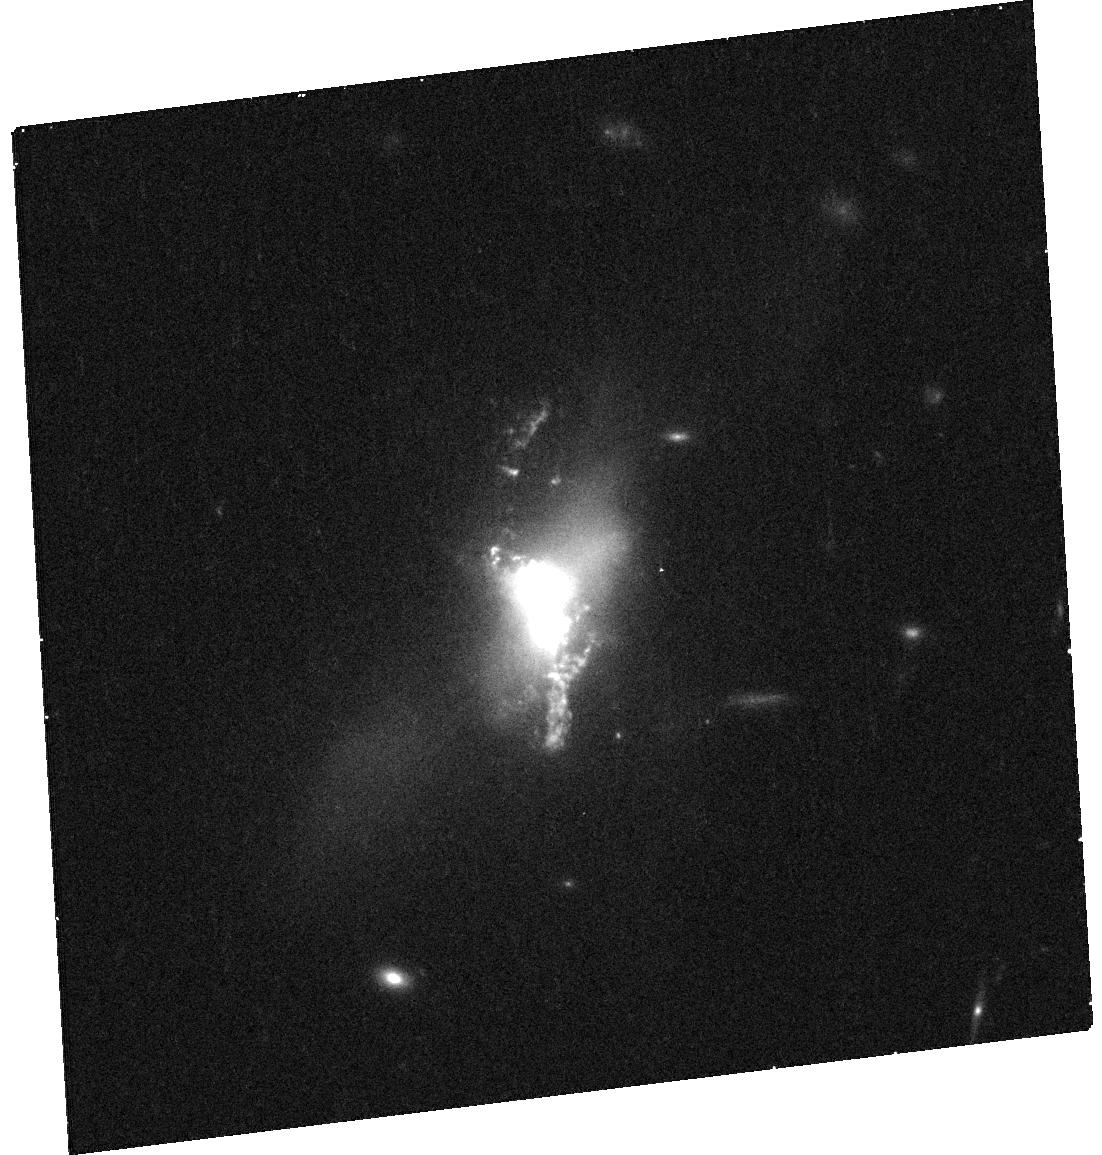
Target: SDSS-J135646.11+102609.1
Instrument: WFC3/UVIS
Filter: F814W
Exposure: 15 min
Observation ID: hst_12754_02_wfc3_uvis_f814w_ibwe02

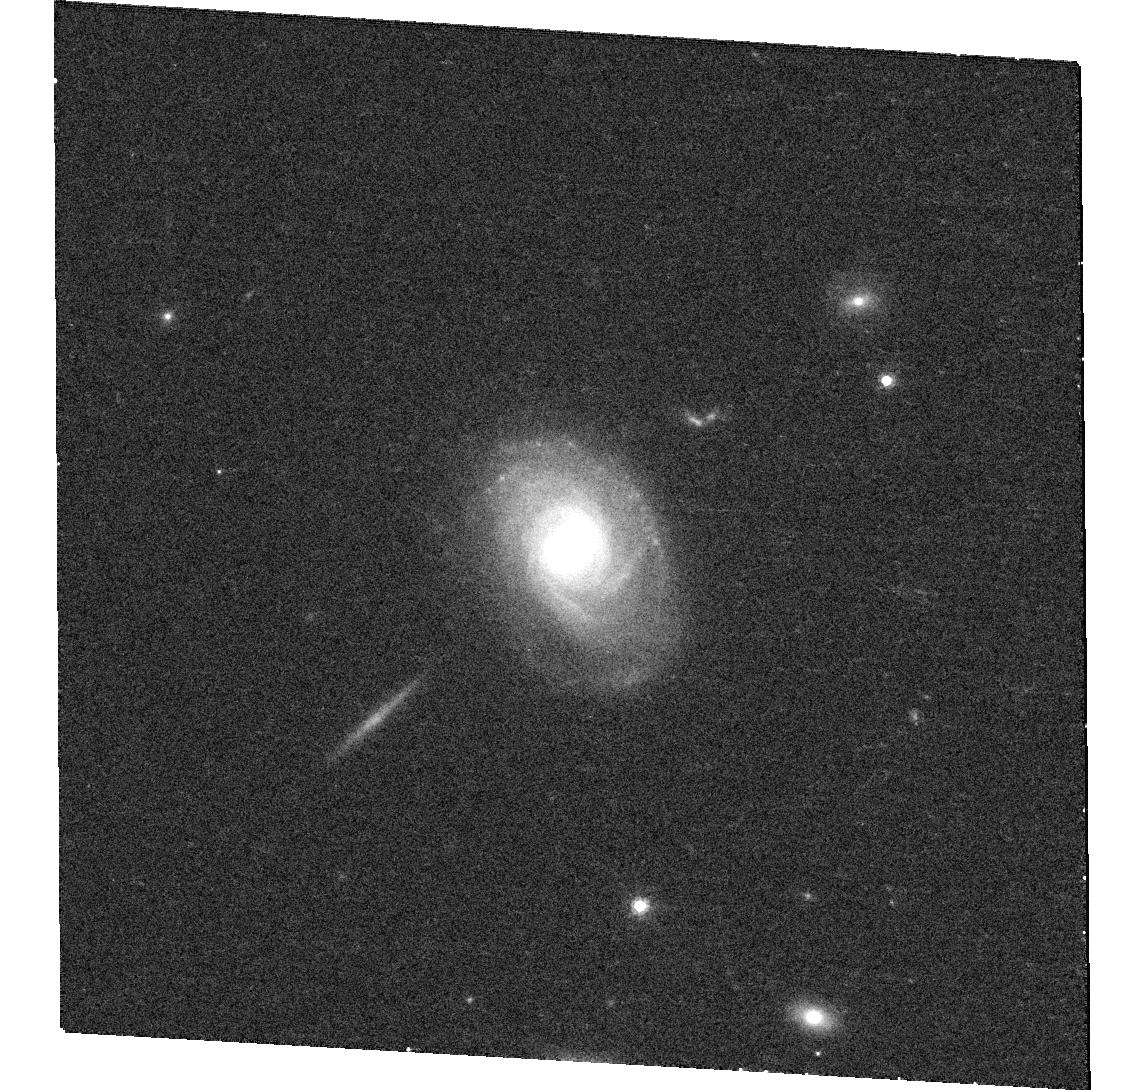
Target: SDSS-J014209.01-005050.0
Instrument: WFC3/UVIS
Filter: F814W
Exposure: 15 min
Observation ID: hst_12754_10_wfc3_uvis_f814w_ibwe10

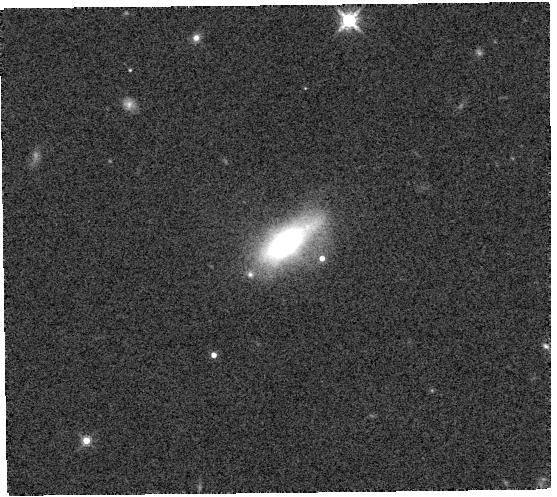
Target: SDSS-J100654.2+464717.2
Instrument: WFC3/IR
Filter: F160W
Exposure: 2 min
Observation ID: hst_12754_08_wfc3_ir_f160w_ibwe08

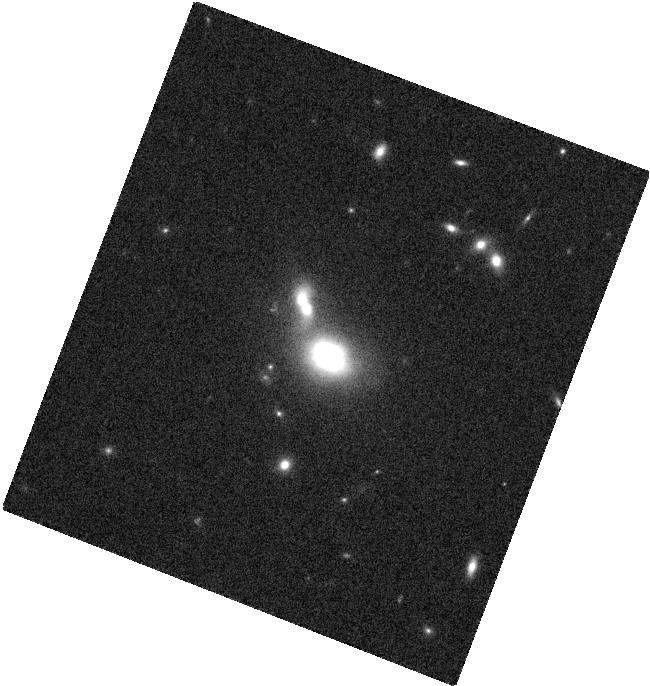
Target: SDSS-J123915.40+531414.6
Instrument: WFC3/IR
Filter: F160W
Exposure: 2 min
Observation ID: hst_12754_04_wfc3_ir_f160w_ibwe04

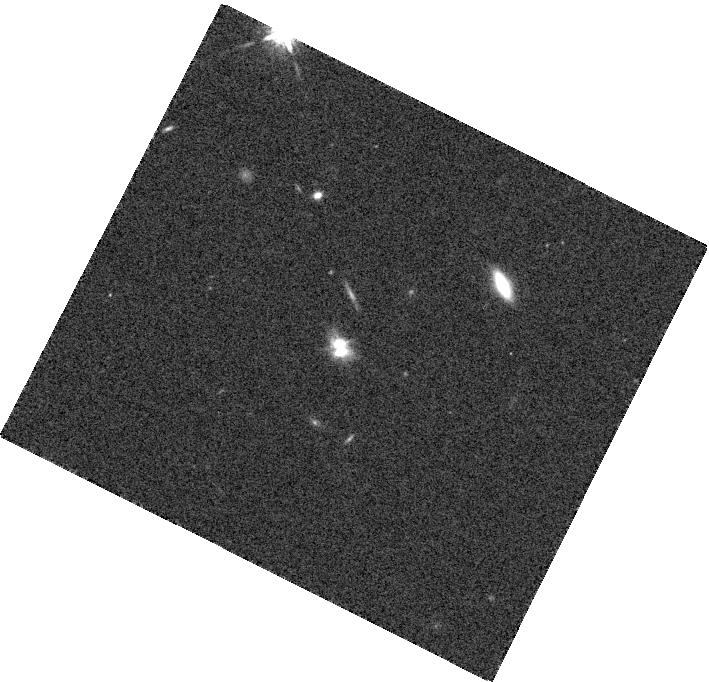
Target: SDSS-J095207.62+255257.2
Instrument: WFC3/IR
Filter: F160W
Exposure: 2 min
Observation ID: hst_12754_03_wfc3_ir_f160w_ibwe03

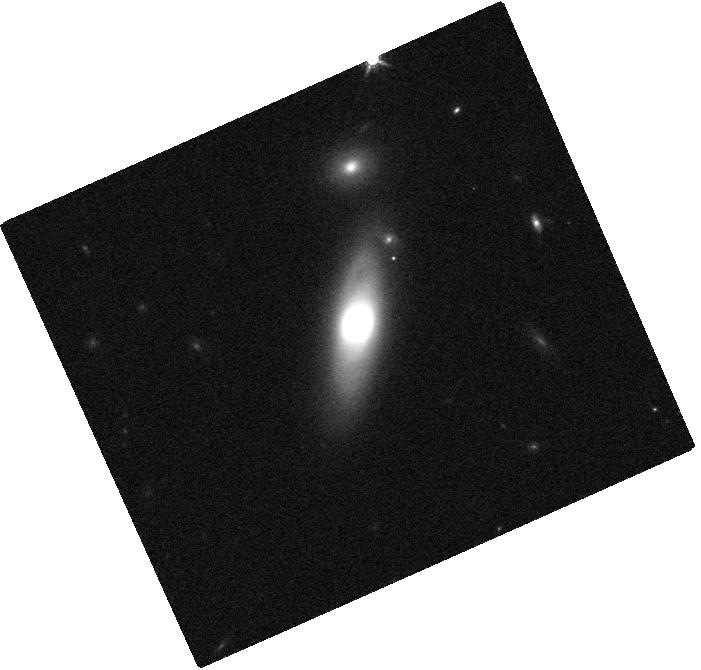
Target: SDSS-J144804.17+182537.9
Instrument: WFC3/IR
Filter: F160W
Exposure: 2 min
Observation ID: hst_12754_05_wfc3_ir_f160w_ibwe05

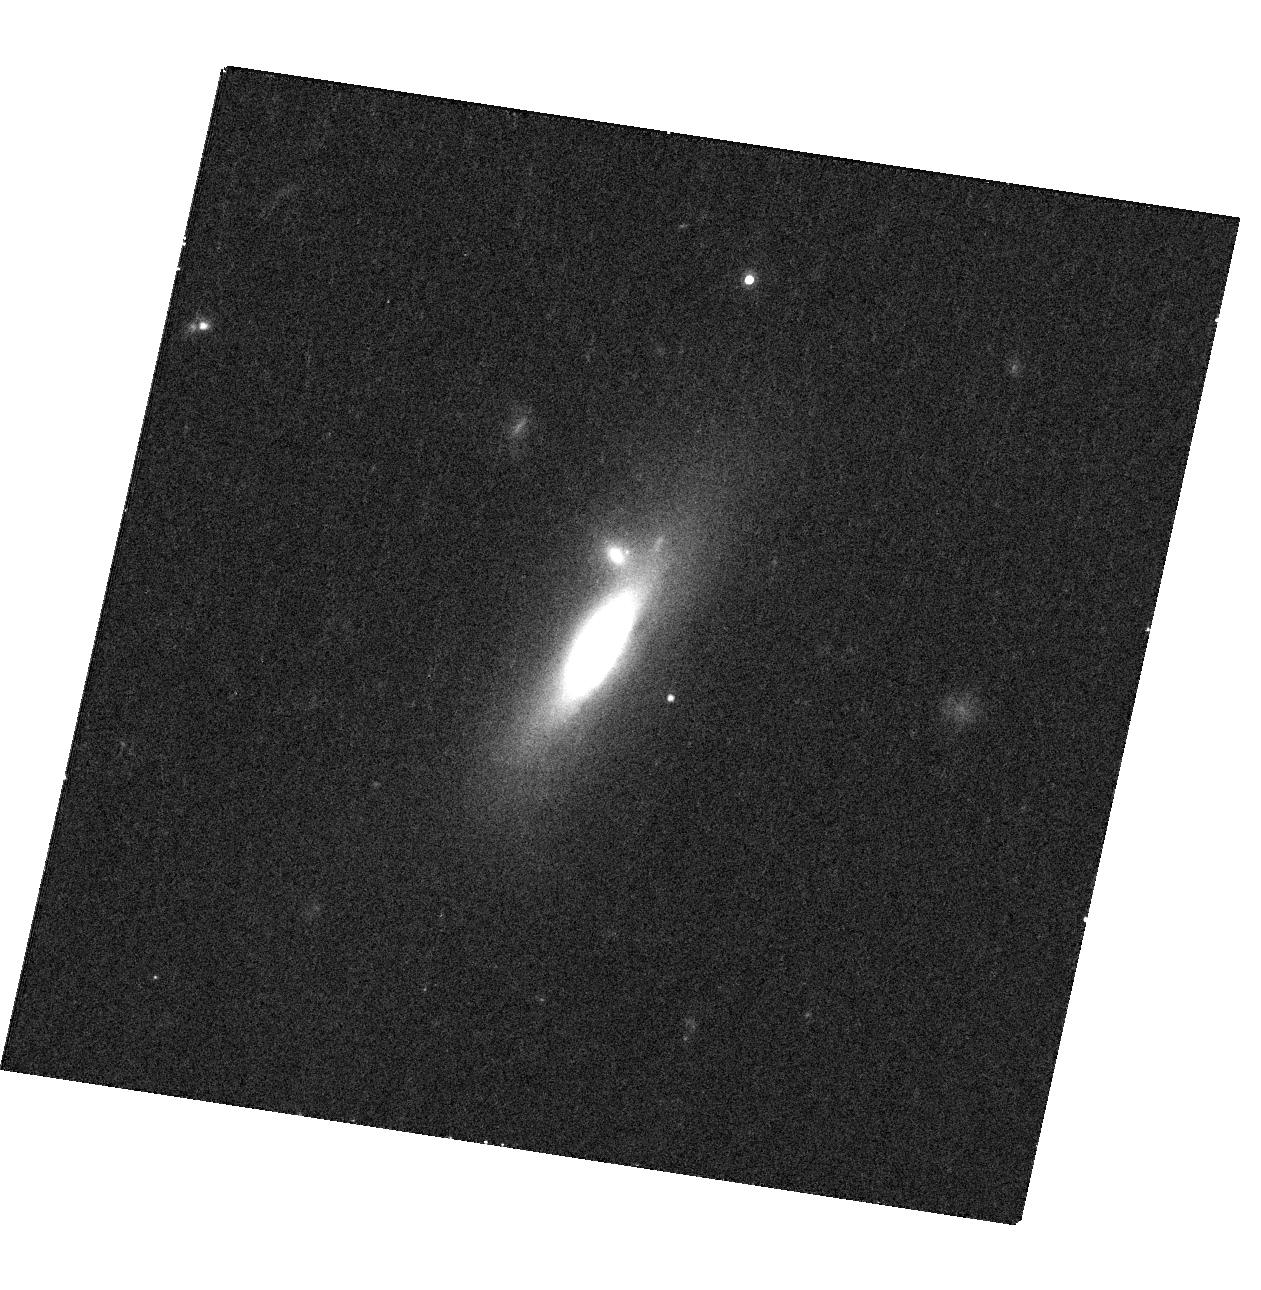
Target: SDSS-J112659.54+294442.8
Instrument: WFC3/UVIS
Filter: F814W
Exposure: 15 min
Observation ID: hst_12754_06_wfc3_uvis_f814w_ibwe06

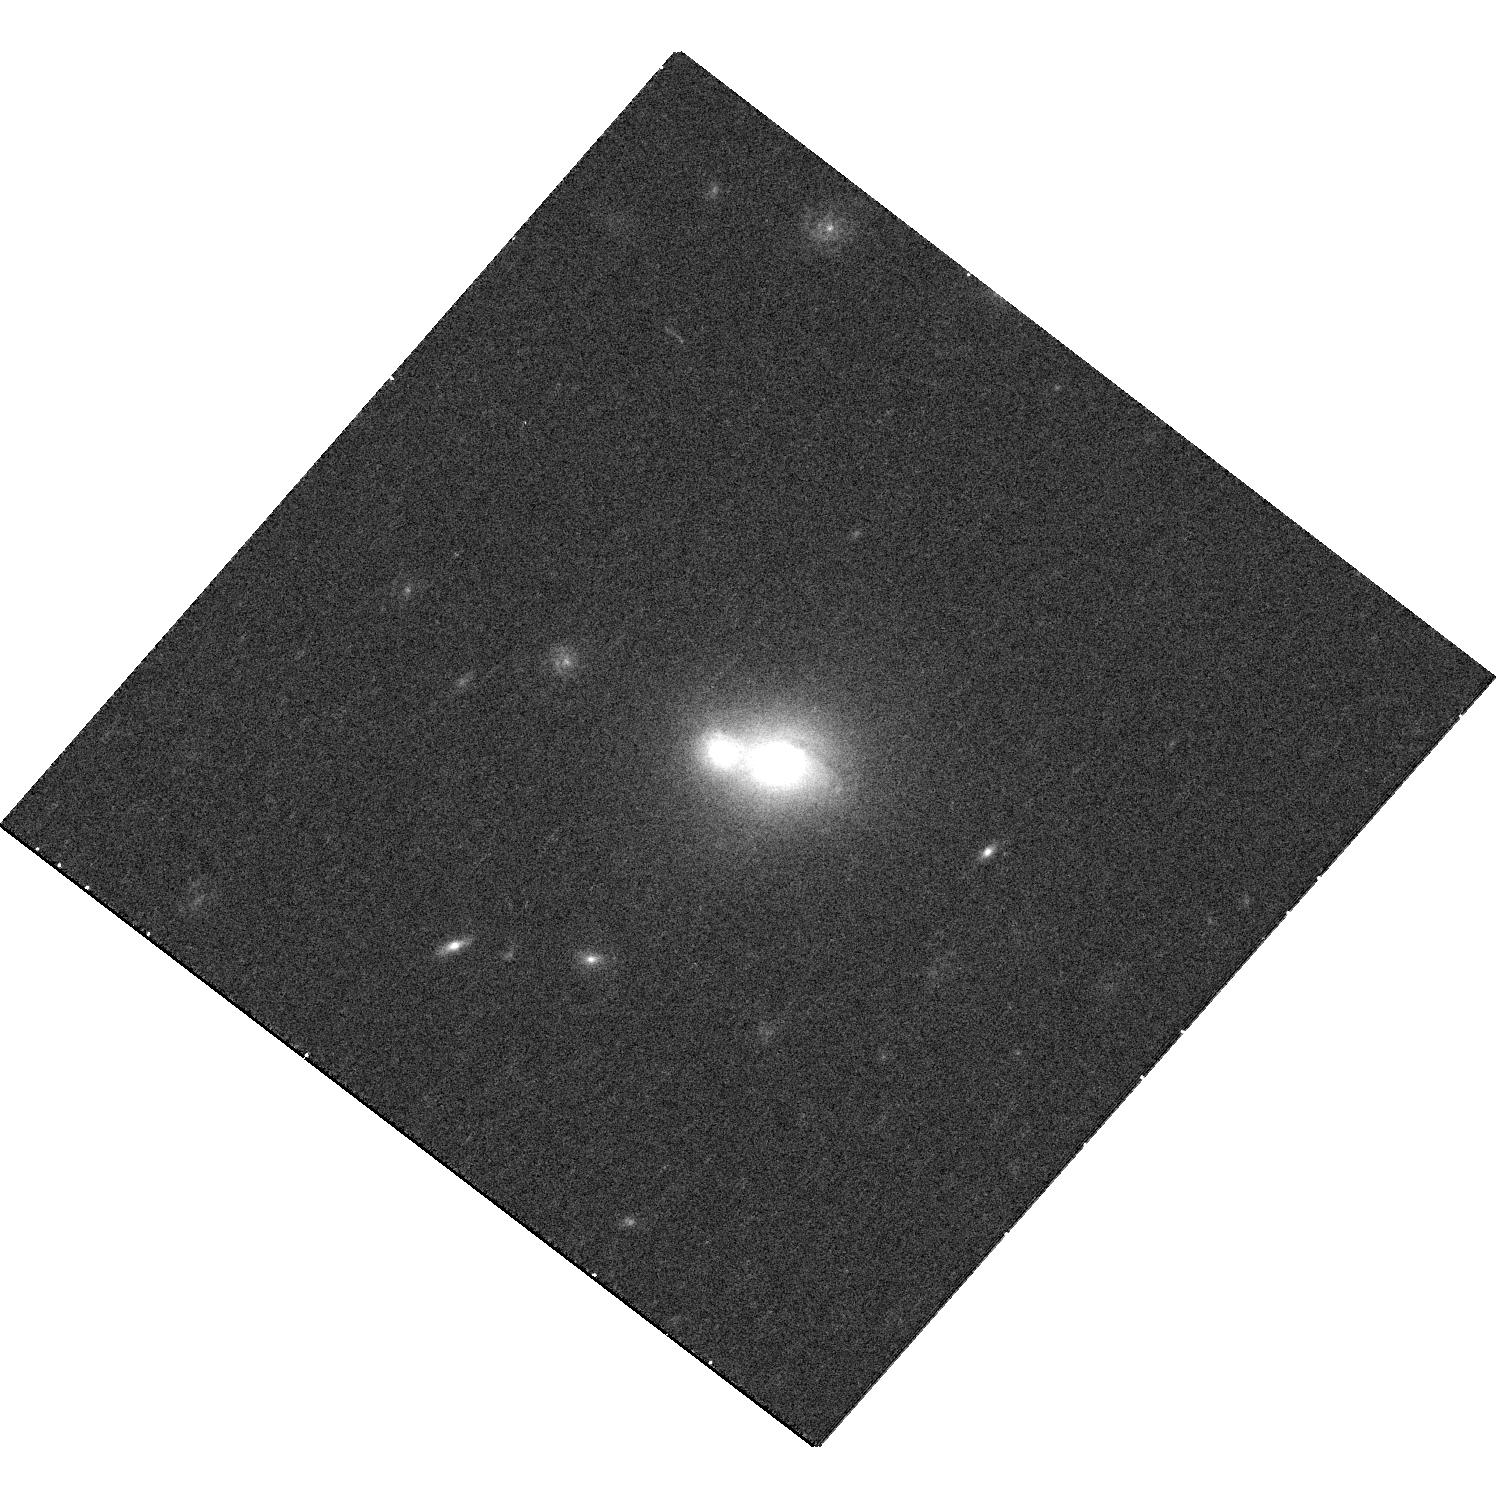
Target: SDSS-J132231.86+263159.1
Instrument: WFC3/UVIS
Filter: F814W
Exposure: 15 min
Observation ID: hst_12754_09_wfc3_uvis_f814w_ibwe09

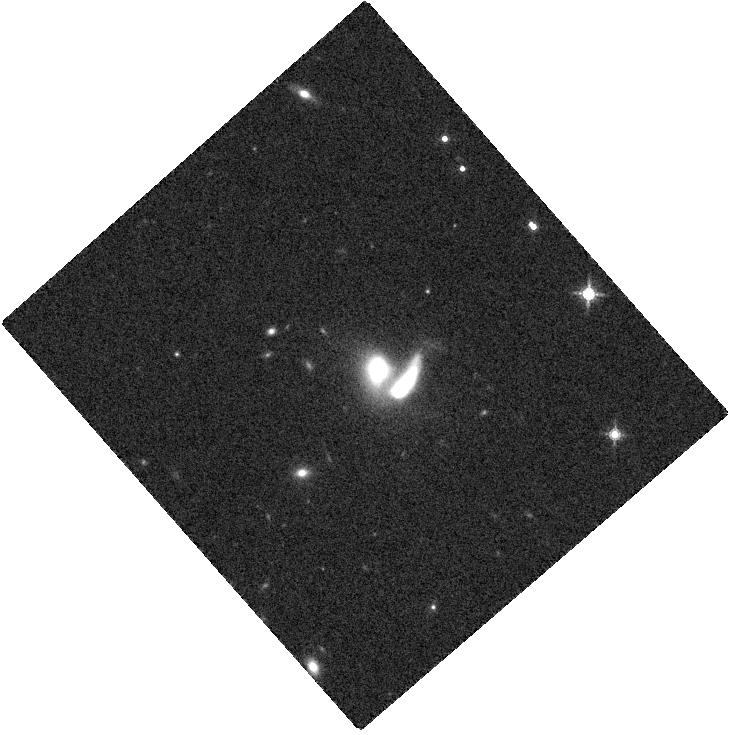
Target: SDSS-J084135.09+010156.3
Instrument: WFC3/IR
Filter: F160W
Exposure: 2 min
Observation ID: hst_12754_01_wfc3_ir_f160w_ibwe01

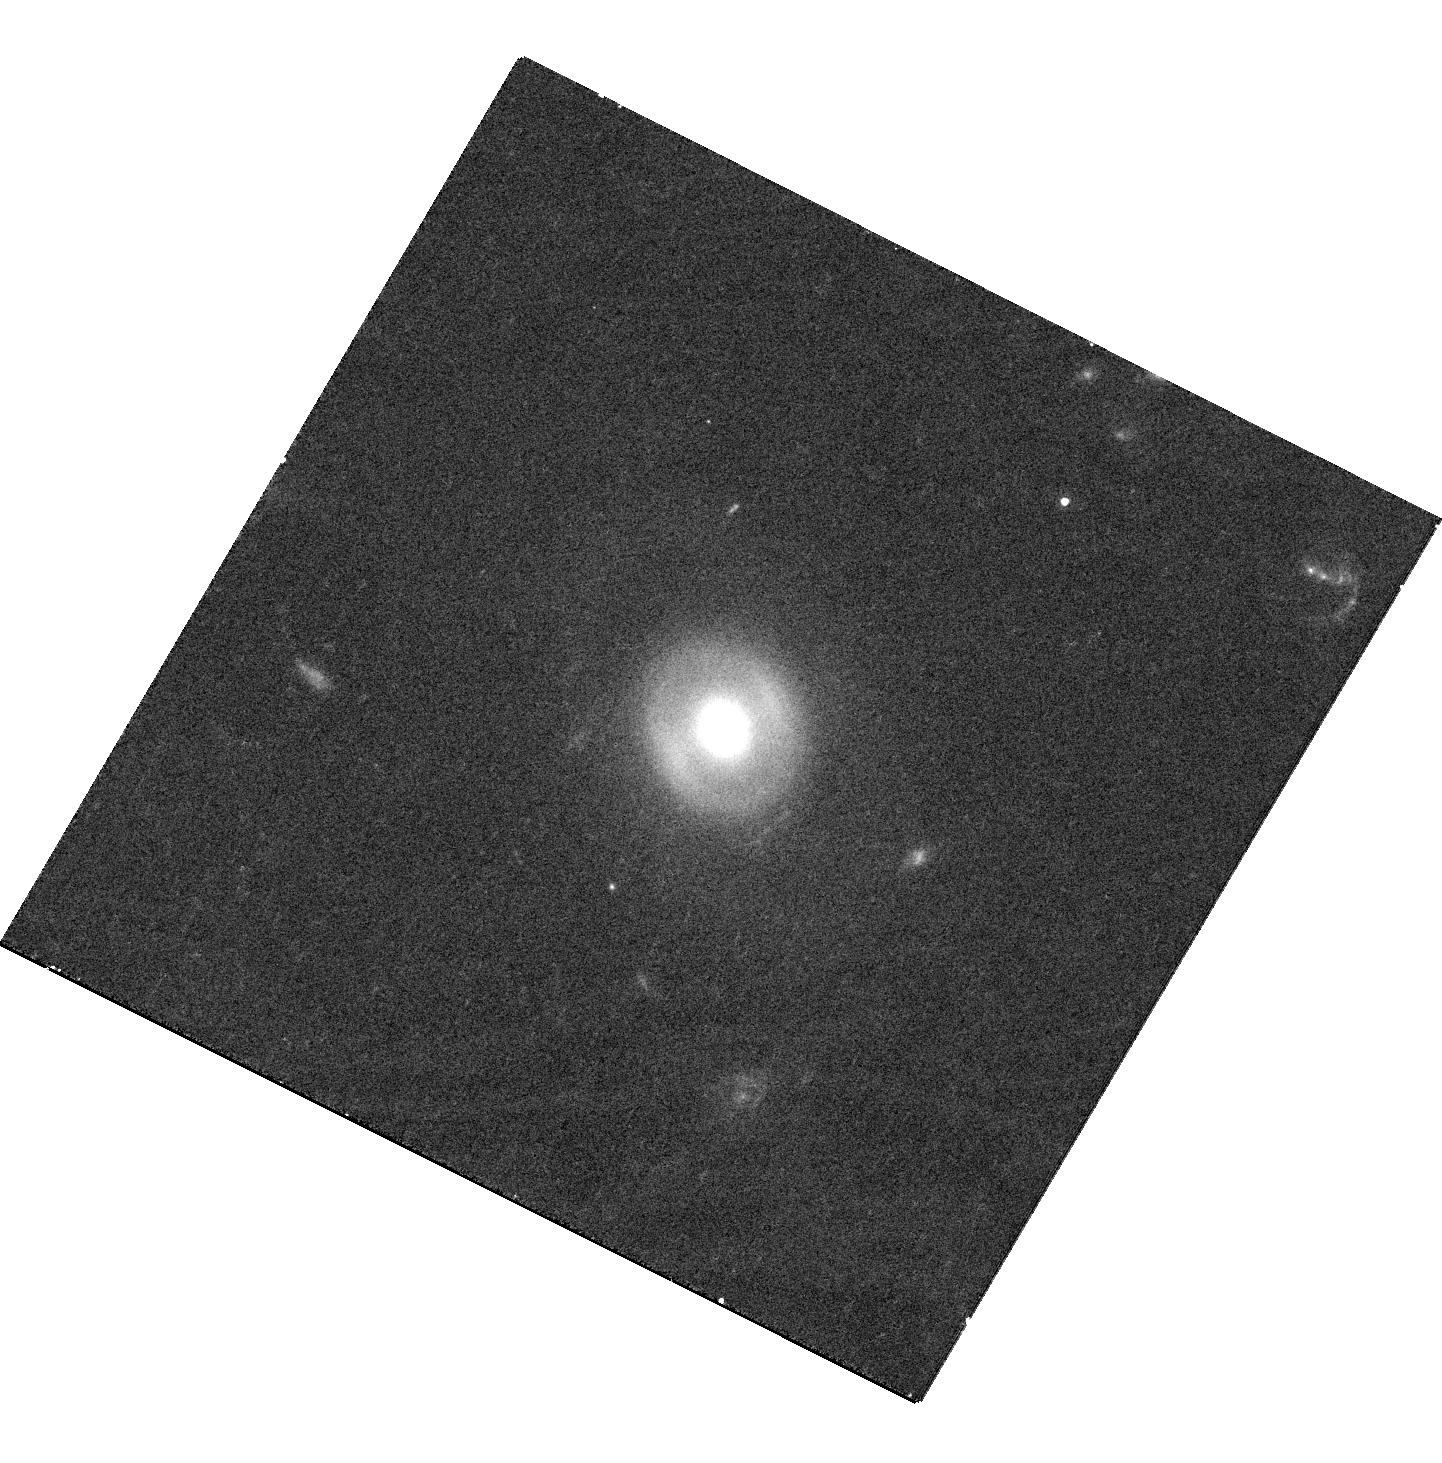
Target: SDSS-J085416.76+502632.0
Instrument: WFC3/UVIS
Filter: F814W
Exposure: 17 min
Observation ID: hst_12754_07_wfc3_uvis_f814w_ibwe07

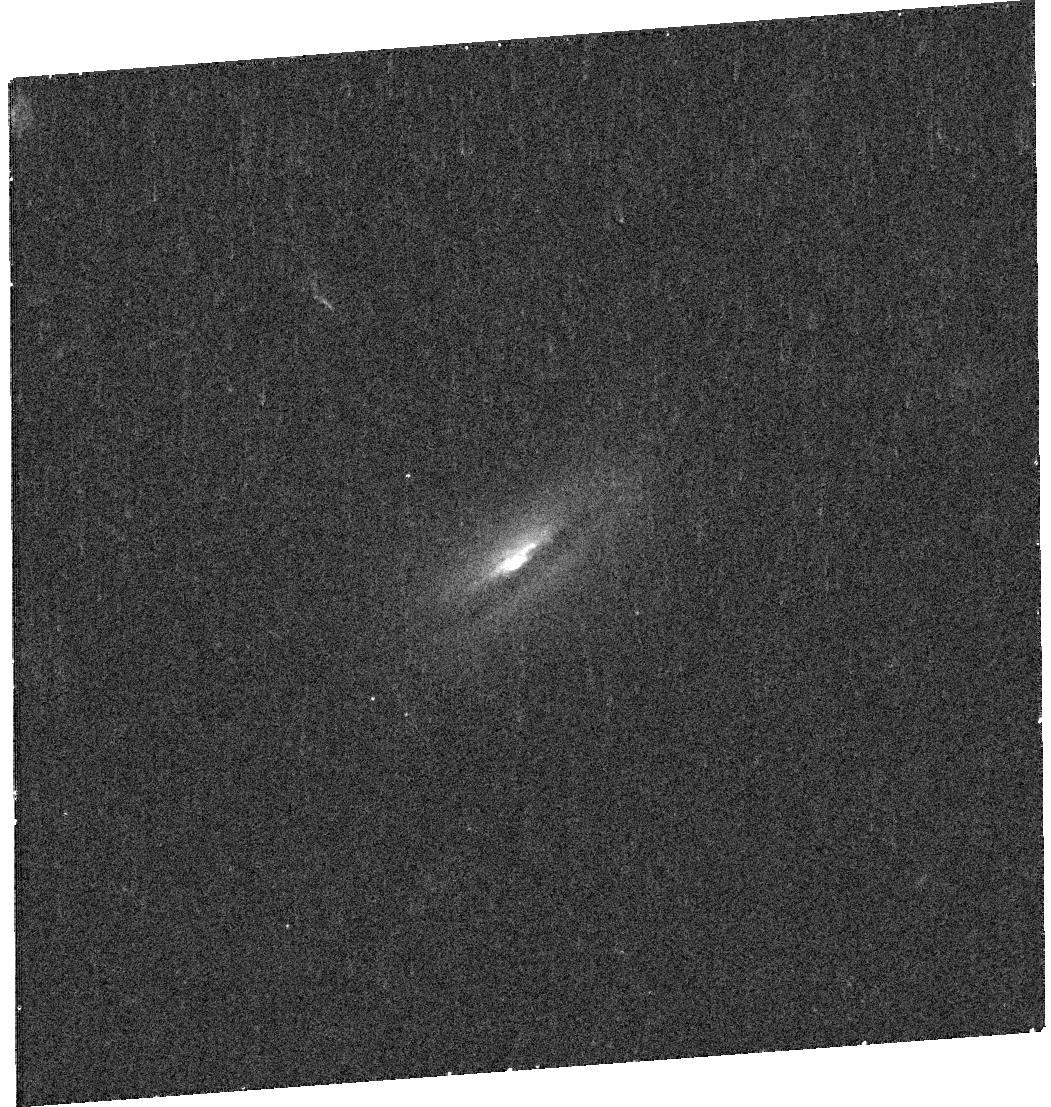
Target: SDSS-J100654.2+464717.2
Instrument: WFC3/UVIS
Filter: F438W
Exposure: 18 min
Observation ID: hst_12754_08_wfc3_uvis_f438w_ibwe08

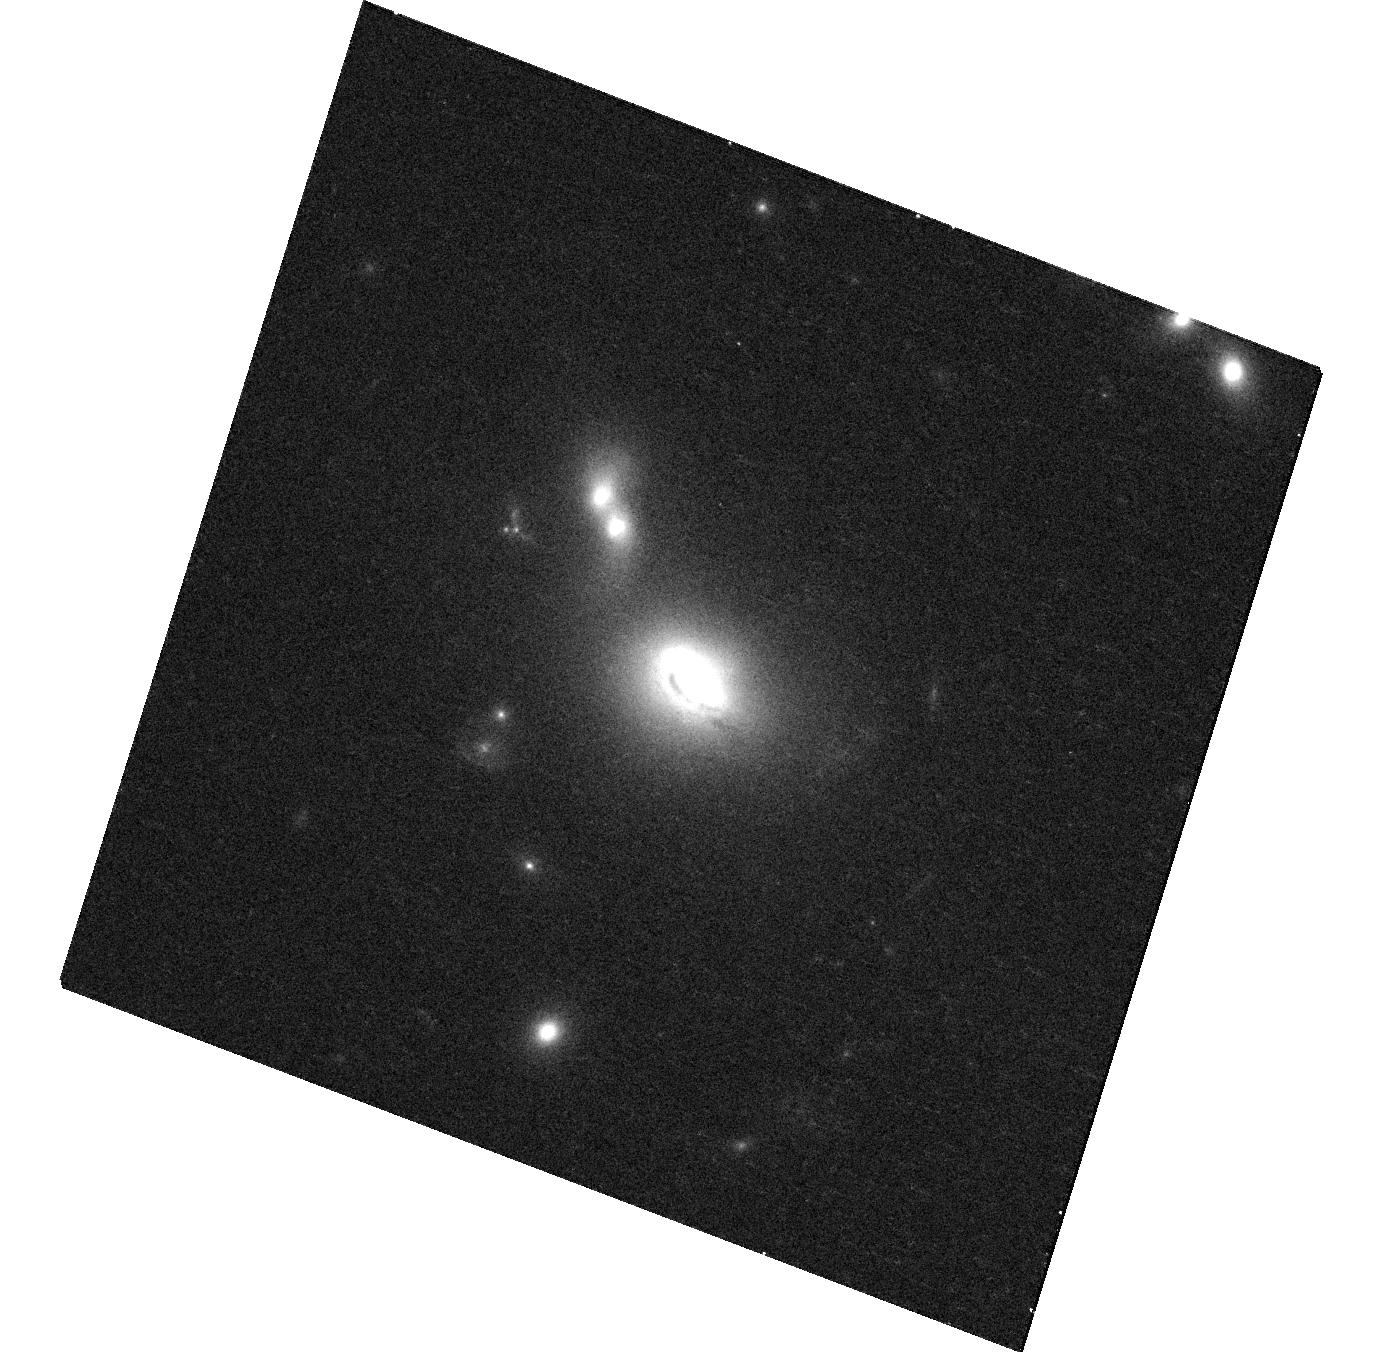
Target: SDSS-J123915.40+531414.6
Instrument: WFC3/UVIS
Filter: F814W
Exposure: 17 min
Observation ID: hst_12754_04_wfc3_uvis_f814w_ibwe04

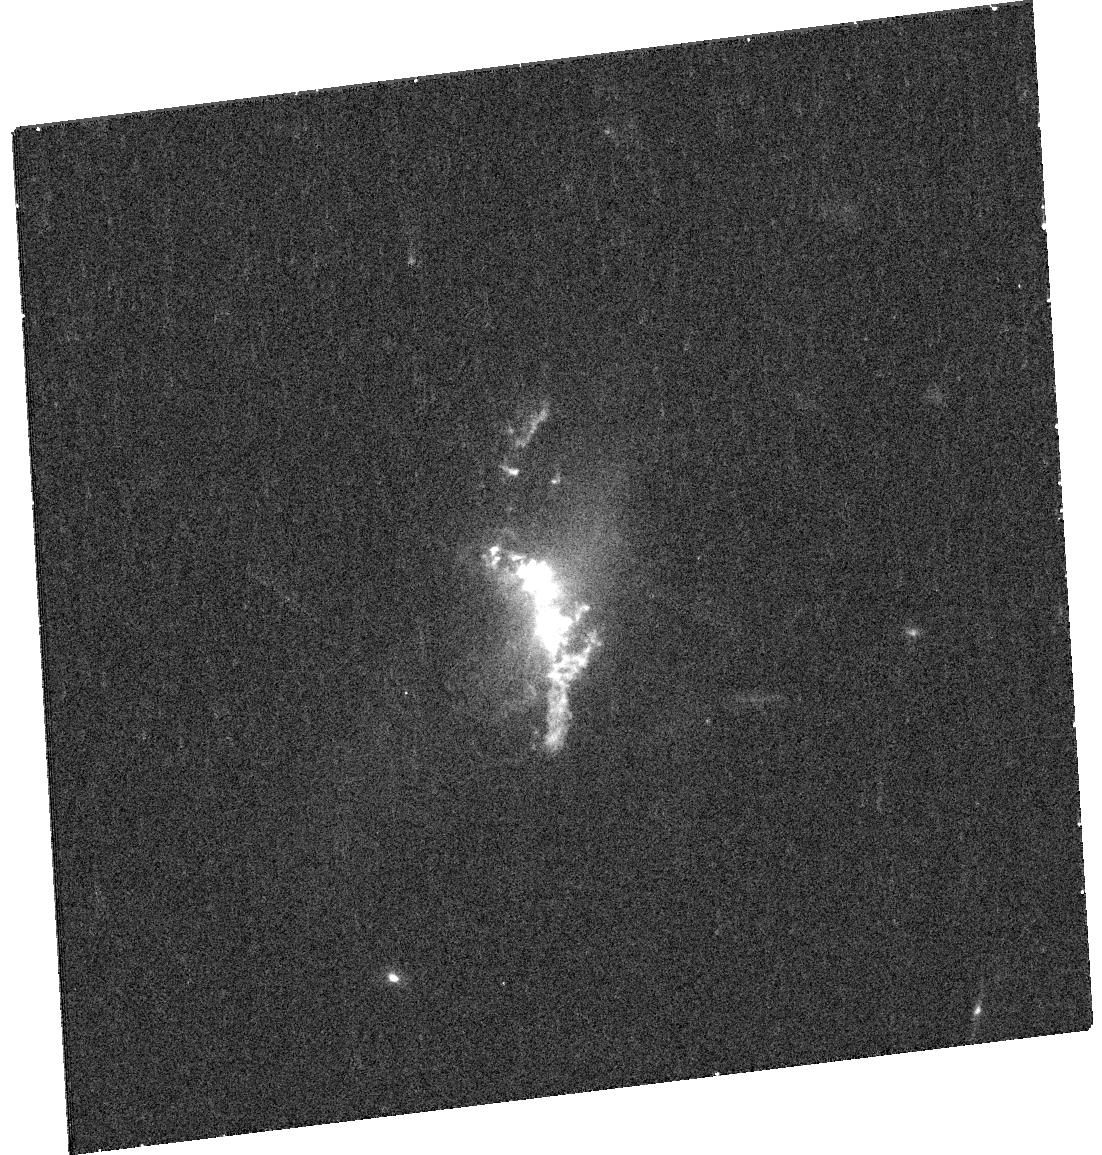
Target: SDSS-J135646.11+102609.1
Instrument: WFC3/UVIS
Filter: F438W
Exposure: 16 min
Observation ID: hst_12754_02_wfc3_uvis_f438w_ibwe02

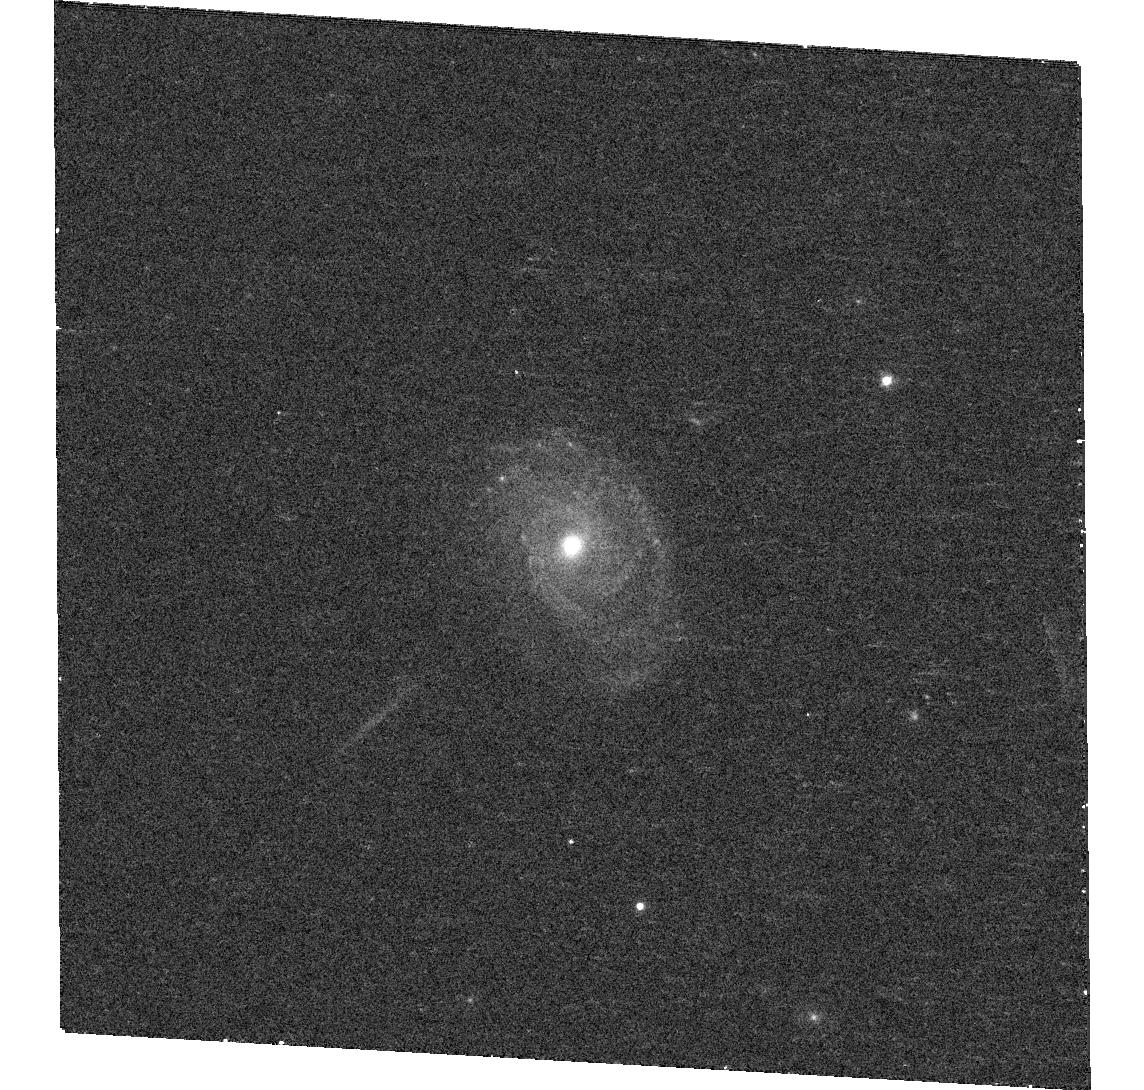
Target: SDSS-J014209.01-005050.0
Instrument: WFC3/UVIS
Filter: F438W
Exposure: 18 min
Observation ID: hst_12754_10_wfc3_uvis_f438w_ibwe10

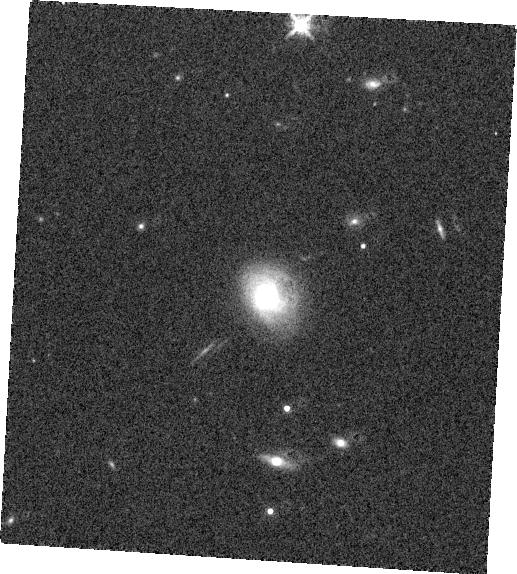
Target: SDSS-J014209.01-005050.0
Instrument: WFC3/IR
Filter: F160W
Exposure: 2 min
Observation ID: hst_12754_10_wfc3_ir_f160w_ibwe10

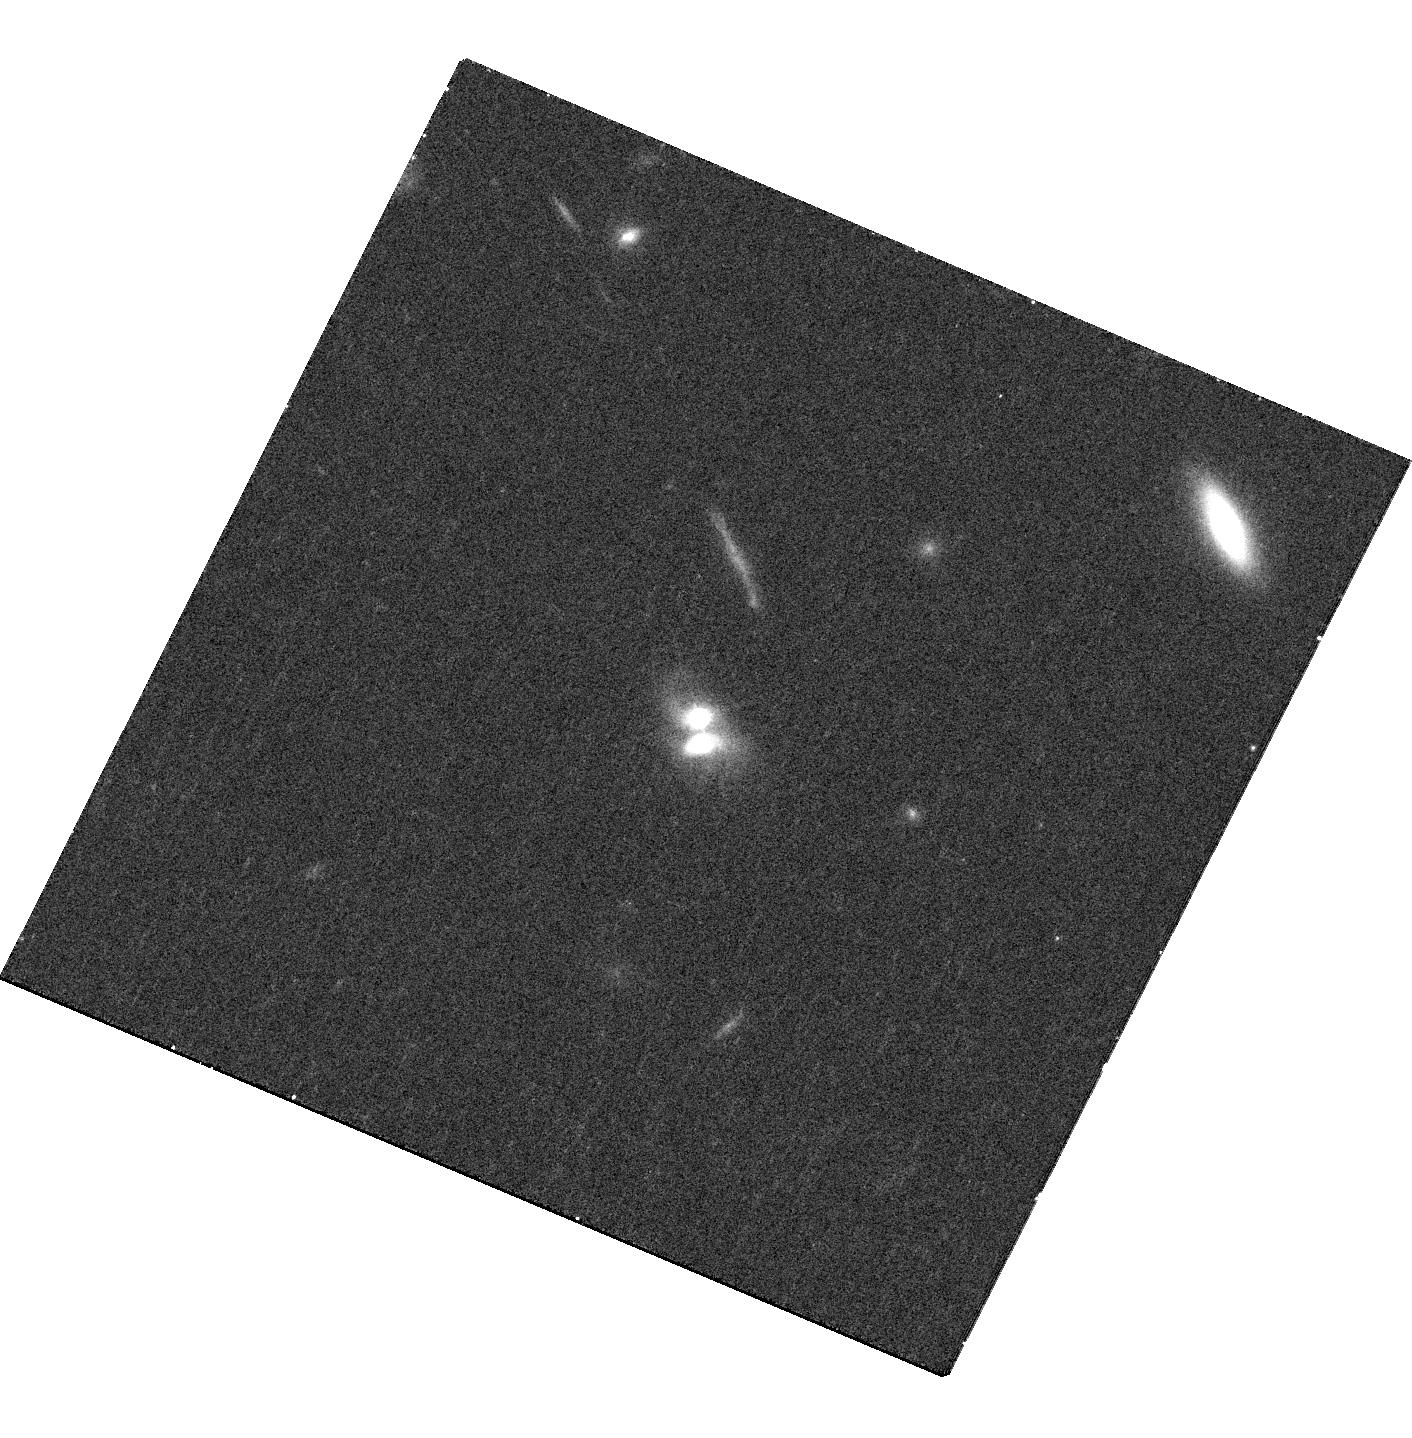
Target: SDSS-J095207.62+255257.2
Instrument: WFC3/UVIS
Filter: F814W
Exposure: 15 min
Observation ID: hst_12754_03_wfc3_uvis_f814w_ibwe03

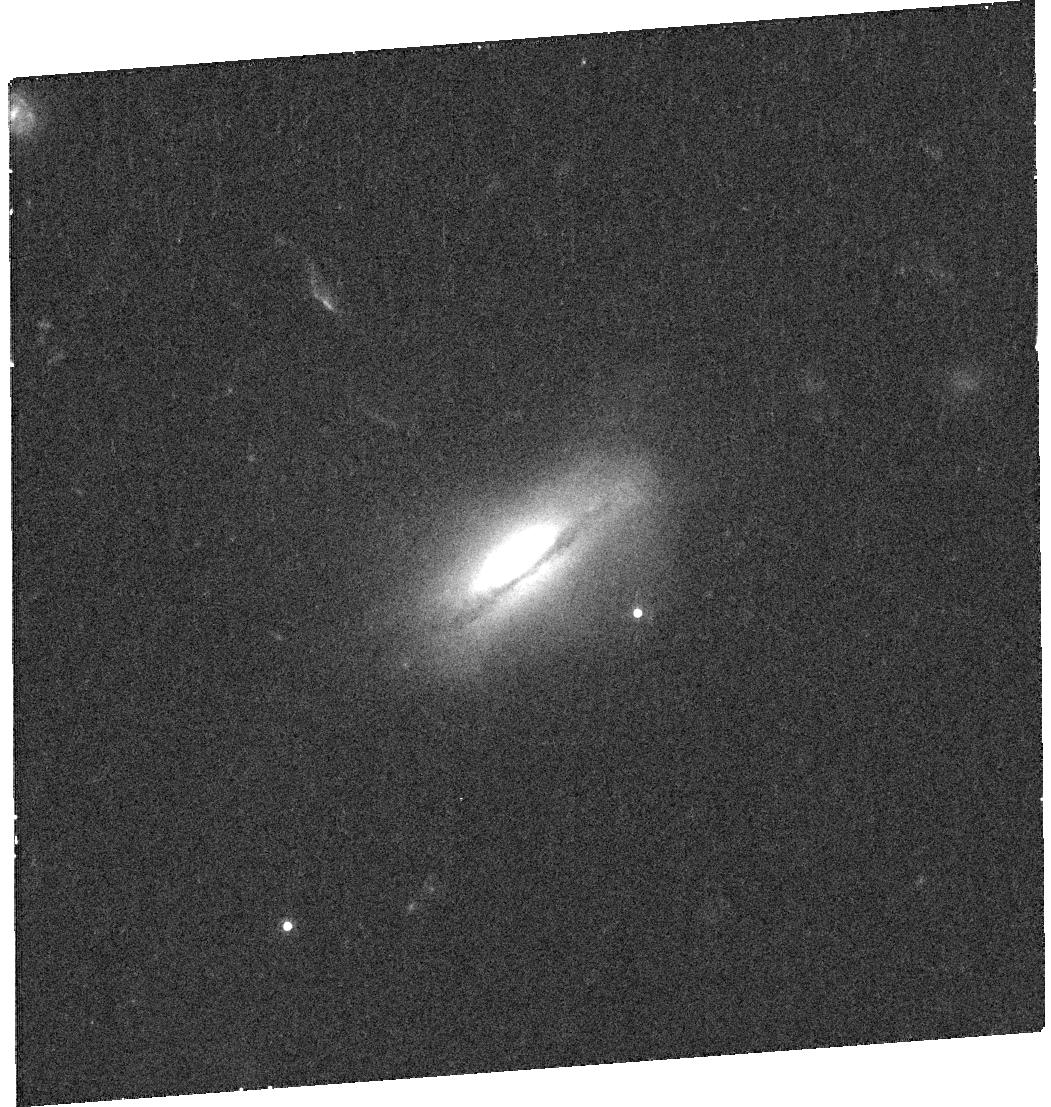
Target: SDSS-J100654.2+464717.2
Instrument: WFC3/UVIS
Filter: F814W
Exposure: 16 min
Observation ID: hst_12754_08_wfc3_uvis_f814w_ibwe08

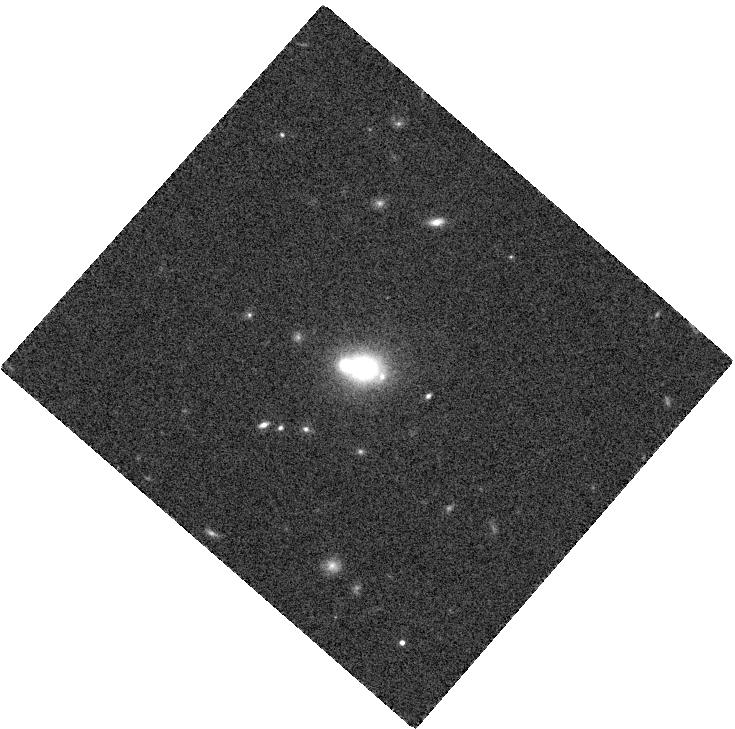
Target: SDSS-J132231.86+263159.1
Instrument: WFC3/IR
Filter: F160W
Exposure: 2 min
Observation ID: hst_12754_09_wfc3_ir_f160w_ibwe09

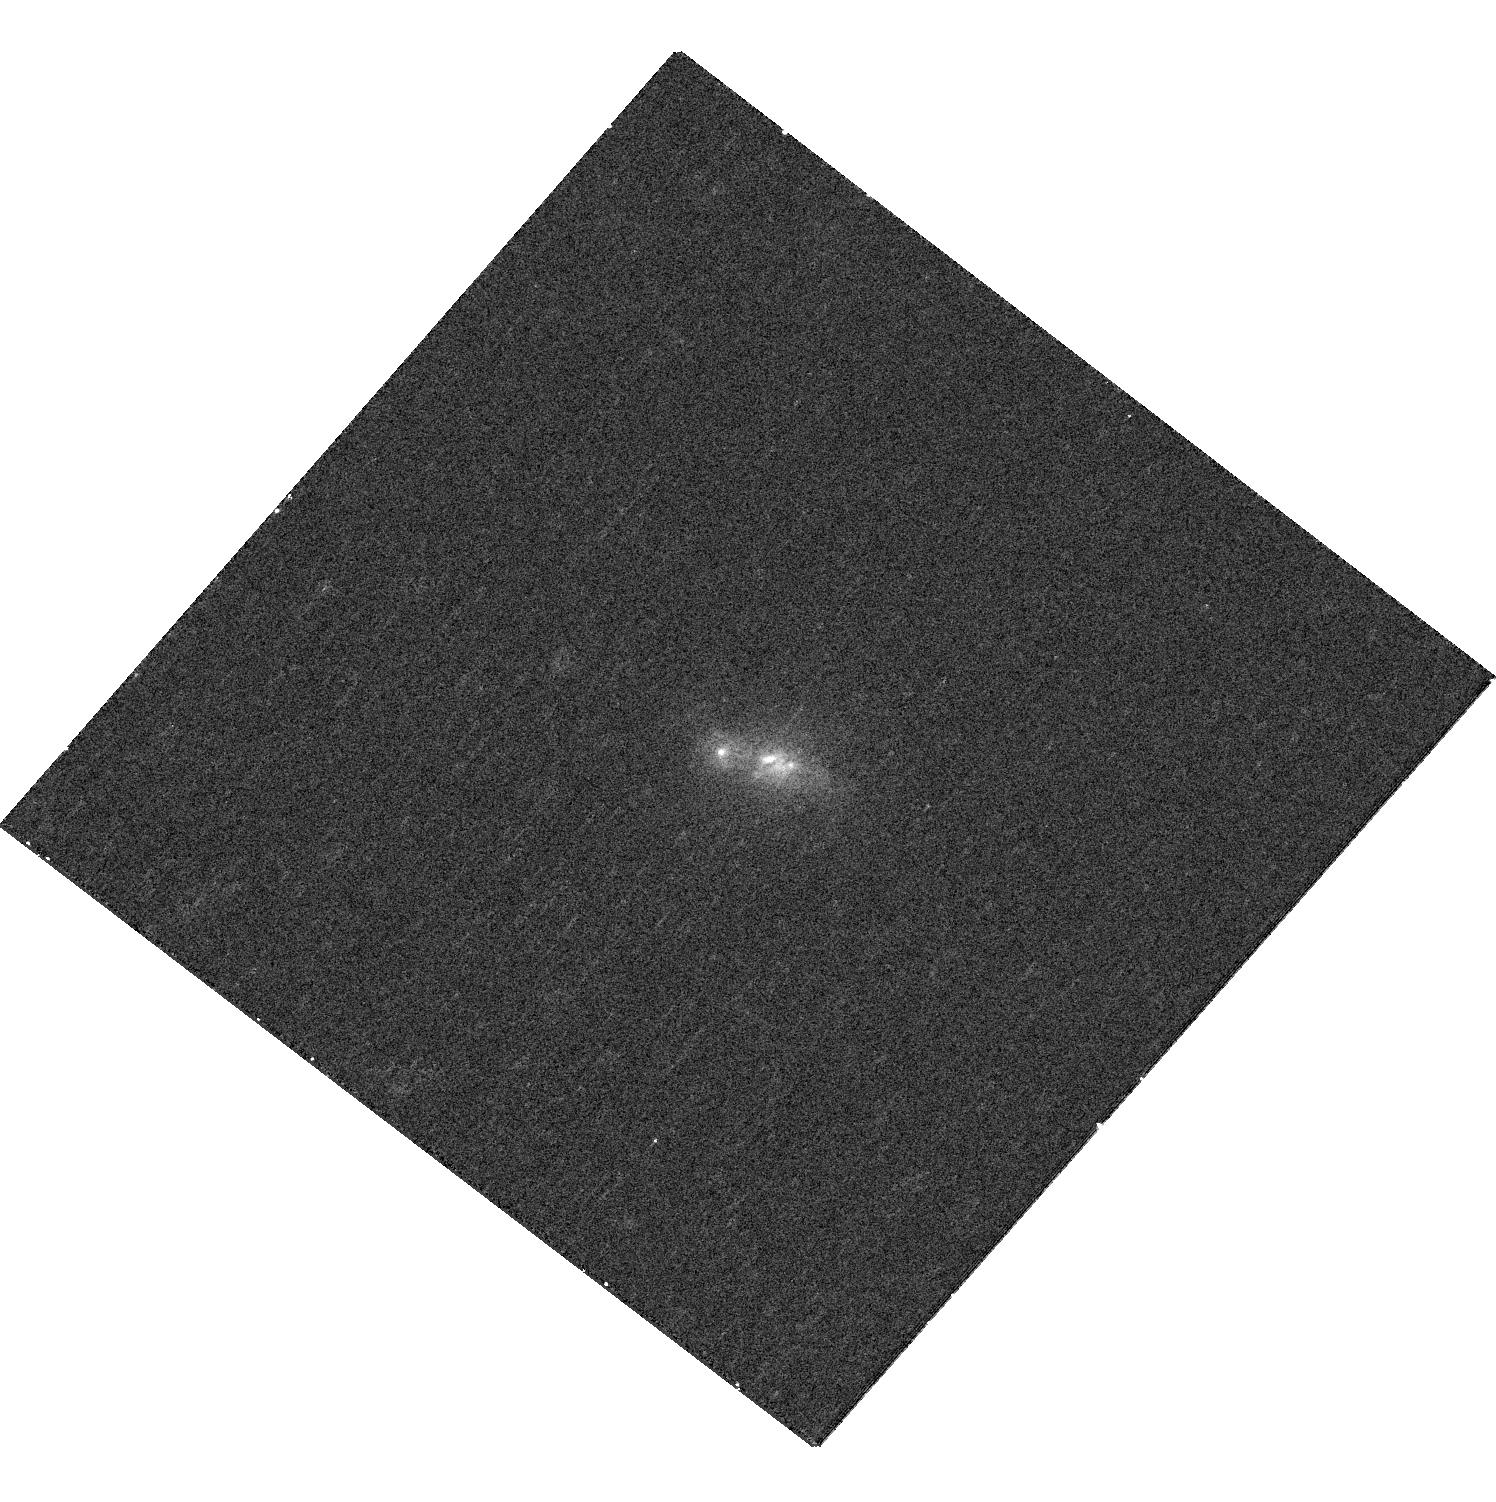
Target: SDSS-J132231.86+263159.1
Instrument: WFC3/UVIS
Filter: F438W
Exposure: 16 min
Observation ID: hst_12754_09_wfc3_uvis_f438w_ibwe09

Identifying Analogs of NGC 6240: Galaxies with Dual Supermassive Black Holes (PI: Comerford, Julia)

We request a combination of ACIS-S (200 ks total) and HST/WFC3 (10 orbits total) observations of 10 galaxies that ground-based observations indicate likely host two kpc-scale separation AGN, known as "dual AGN". Each target has double-peaked, spatially offset AGN emission lines suggestive of dual AGN, but ACIS-S detections of two X-ray point sources would be definitive proof of dual AGN. Complementary WFC3 imaging of the host galaxies would reveal details of the galaxy mergers that produce dual AGN. Combined, the ACIS-S and WFC3 observations would establish a powerful new technique for identifying large numbers of dual AGN with ground-based observations, and have important implications for understanding galaxy evolution, black hole growth, and the parent population of LISA sources.